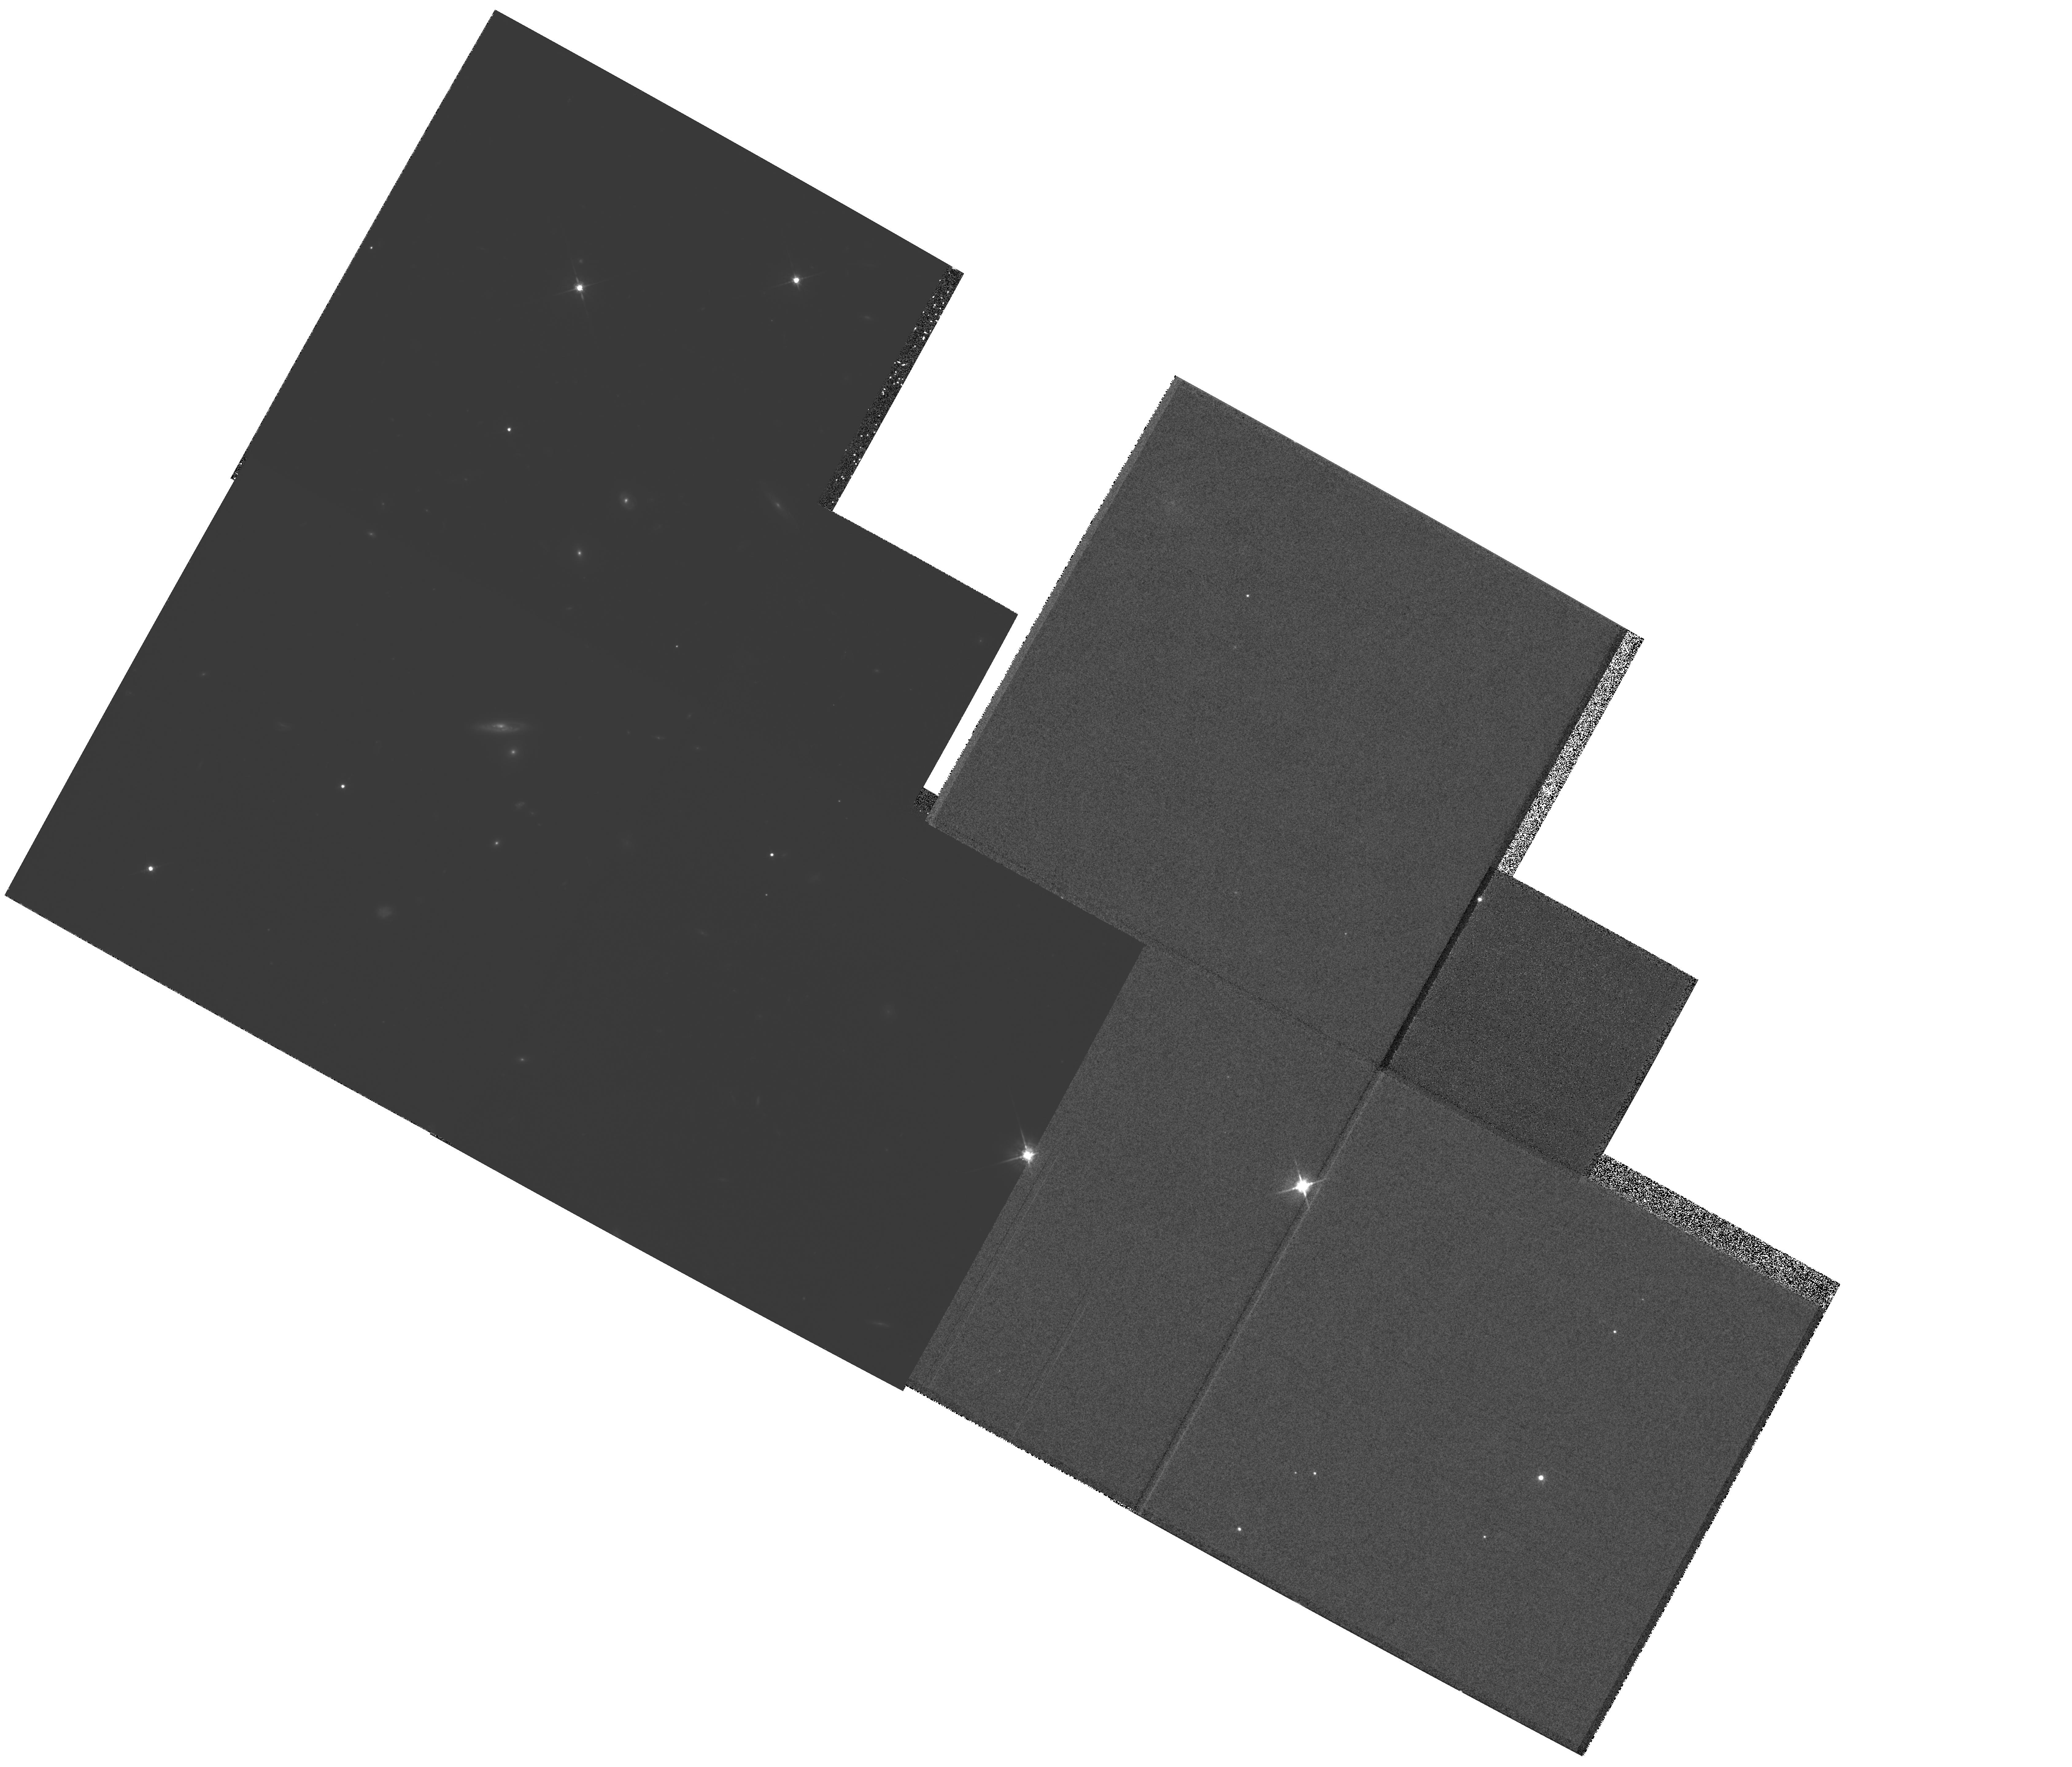
Target: MULTIPLE. Instrument: WFPC2/PC. Filter: F675W. Exposure: 4.9 h. Observation ID: hst_5401_04_wfpc2_pc_f675w_u2gx04

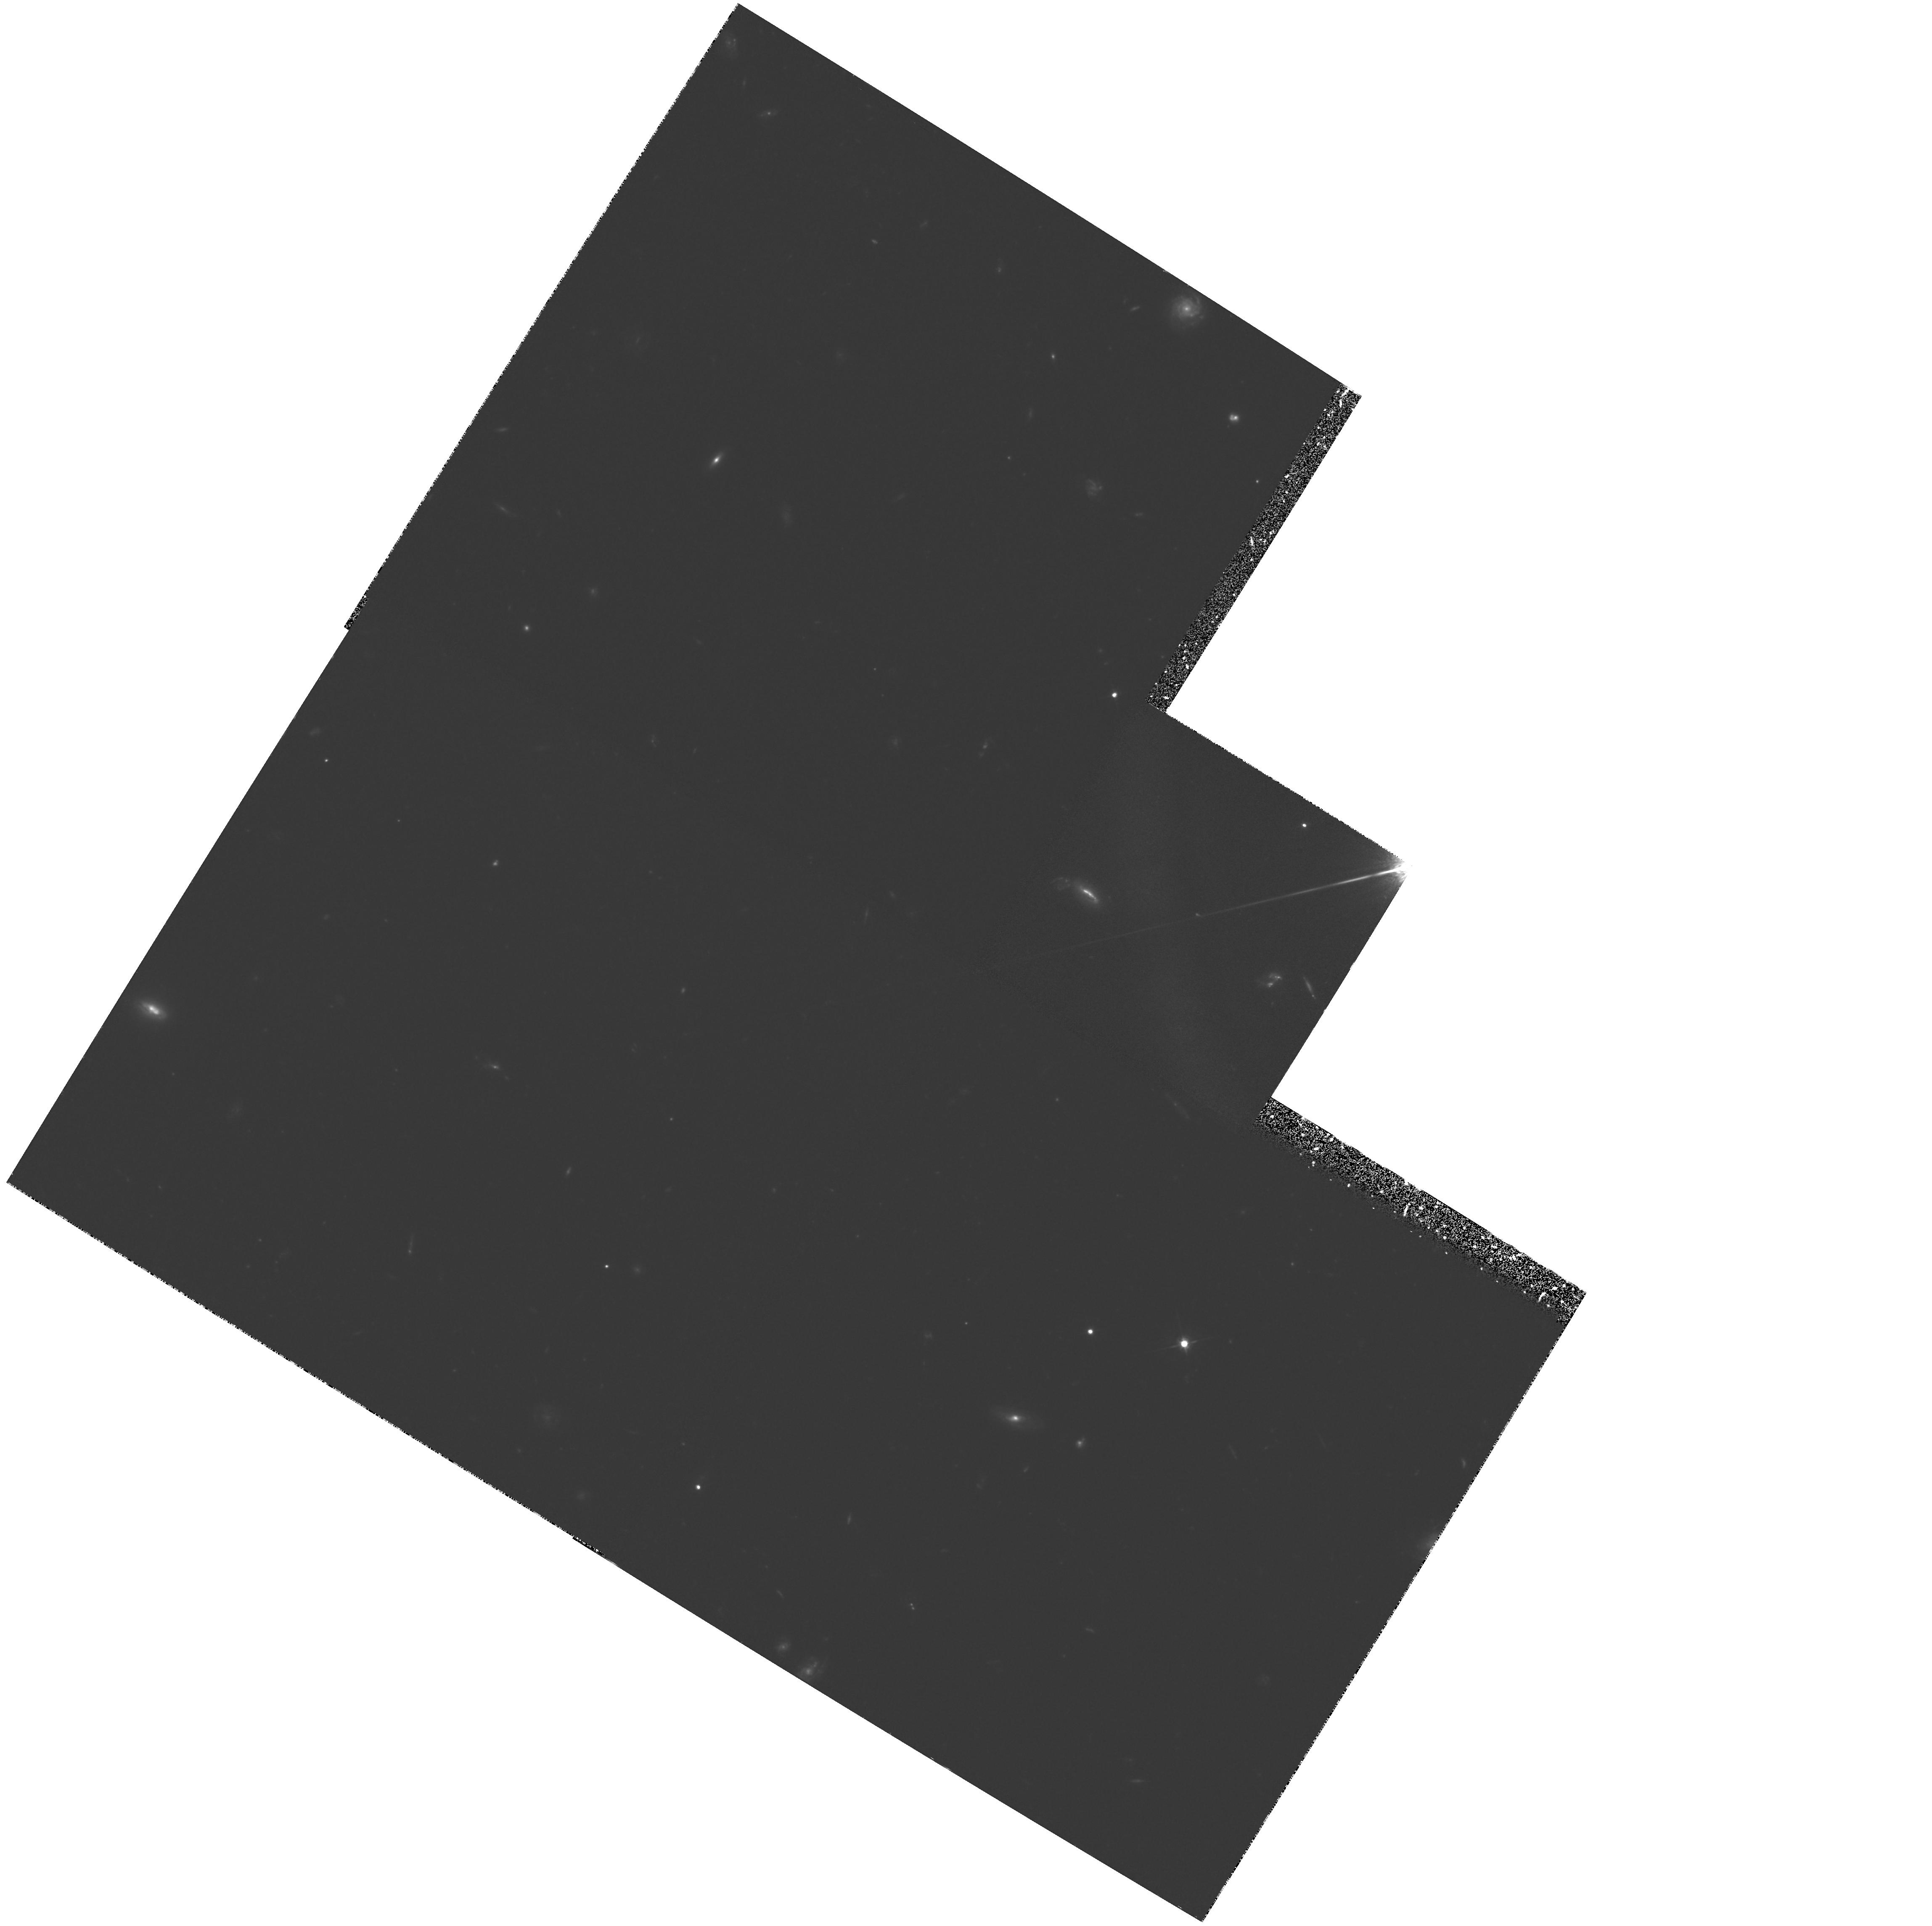
Target: 3C217. Instrument: WFPC2/PC. Filter: F622W. Exposure: 2 h. Observation ID: hst_5401_05_wfpc2_pc_f622w_u2gx05

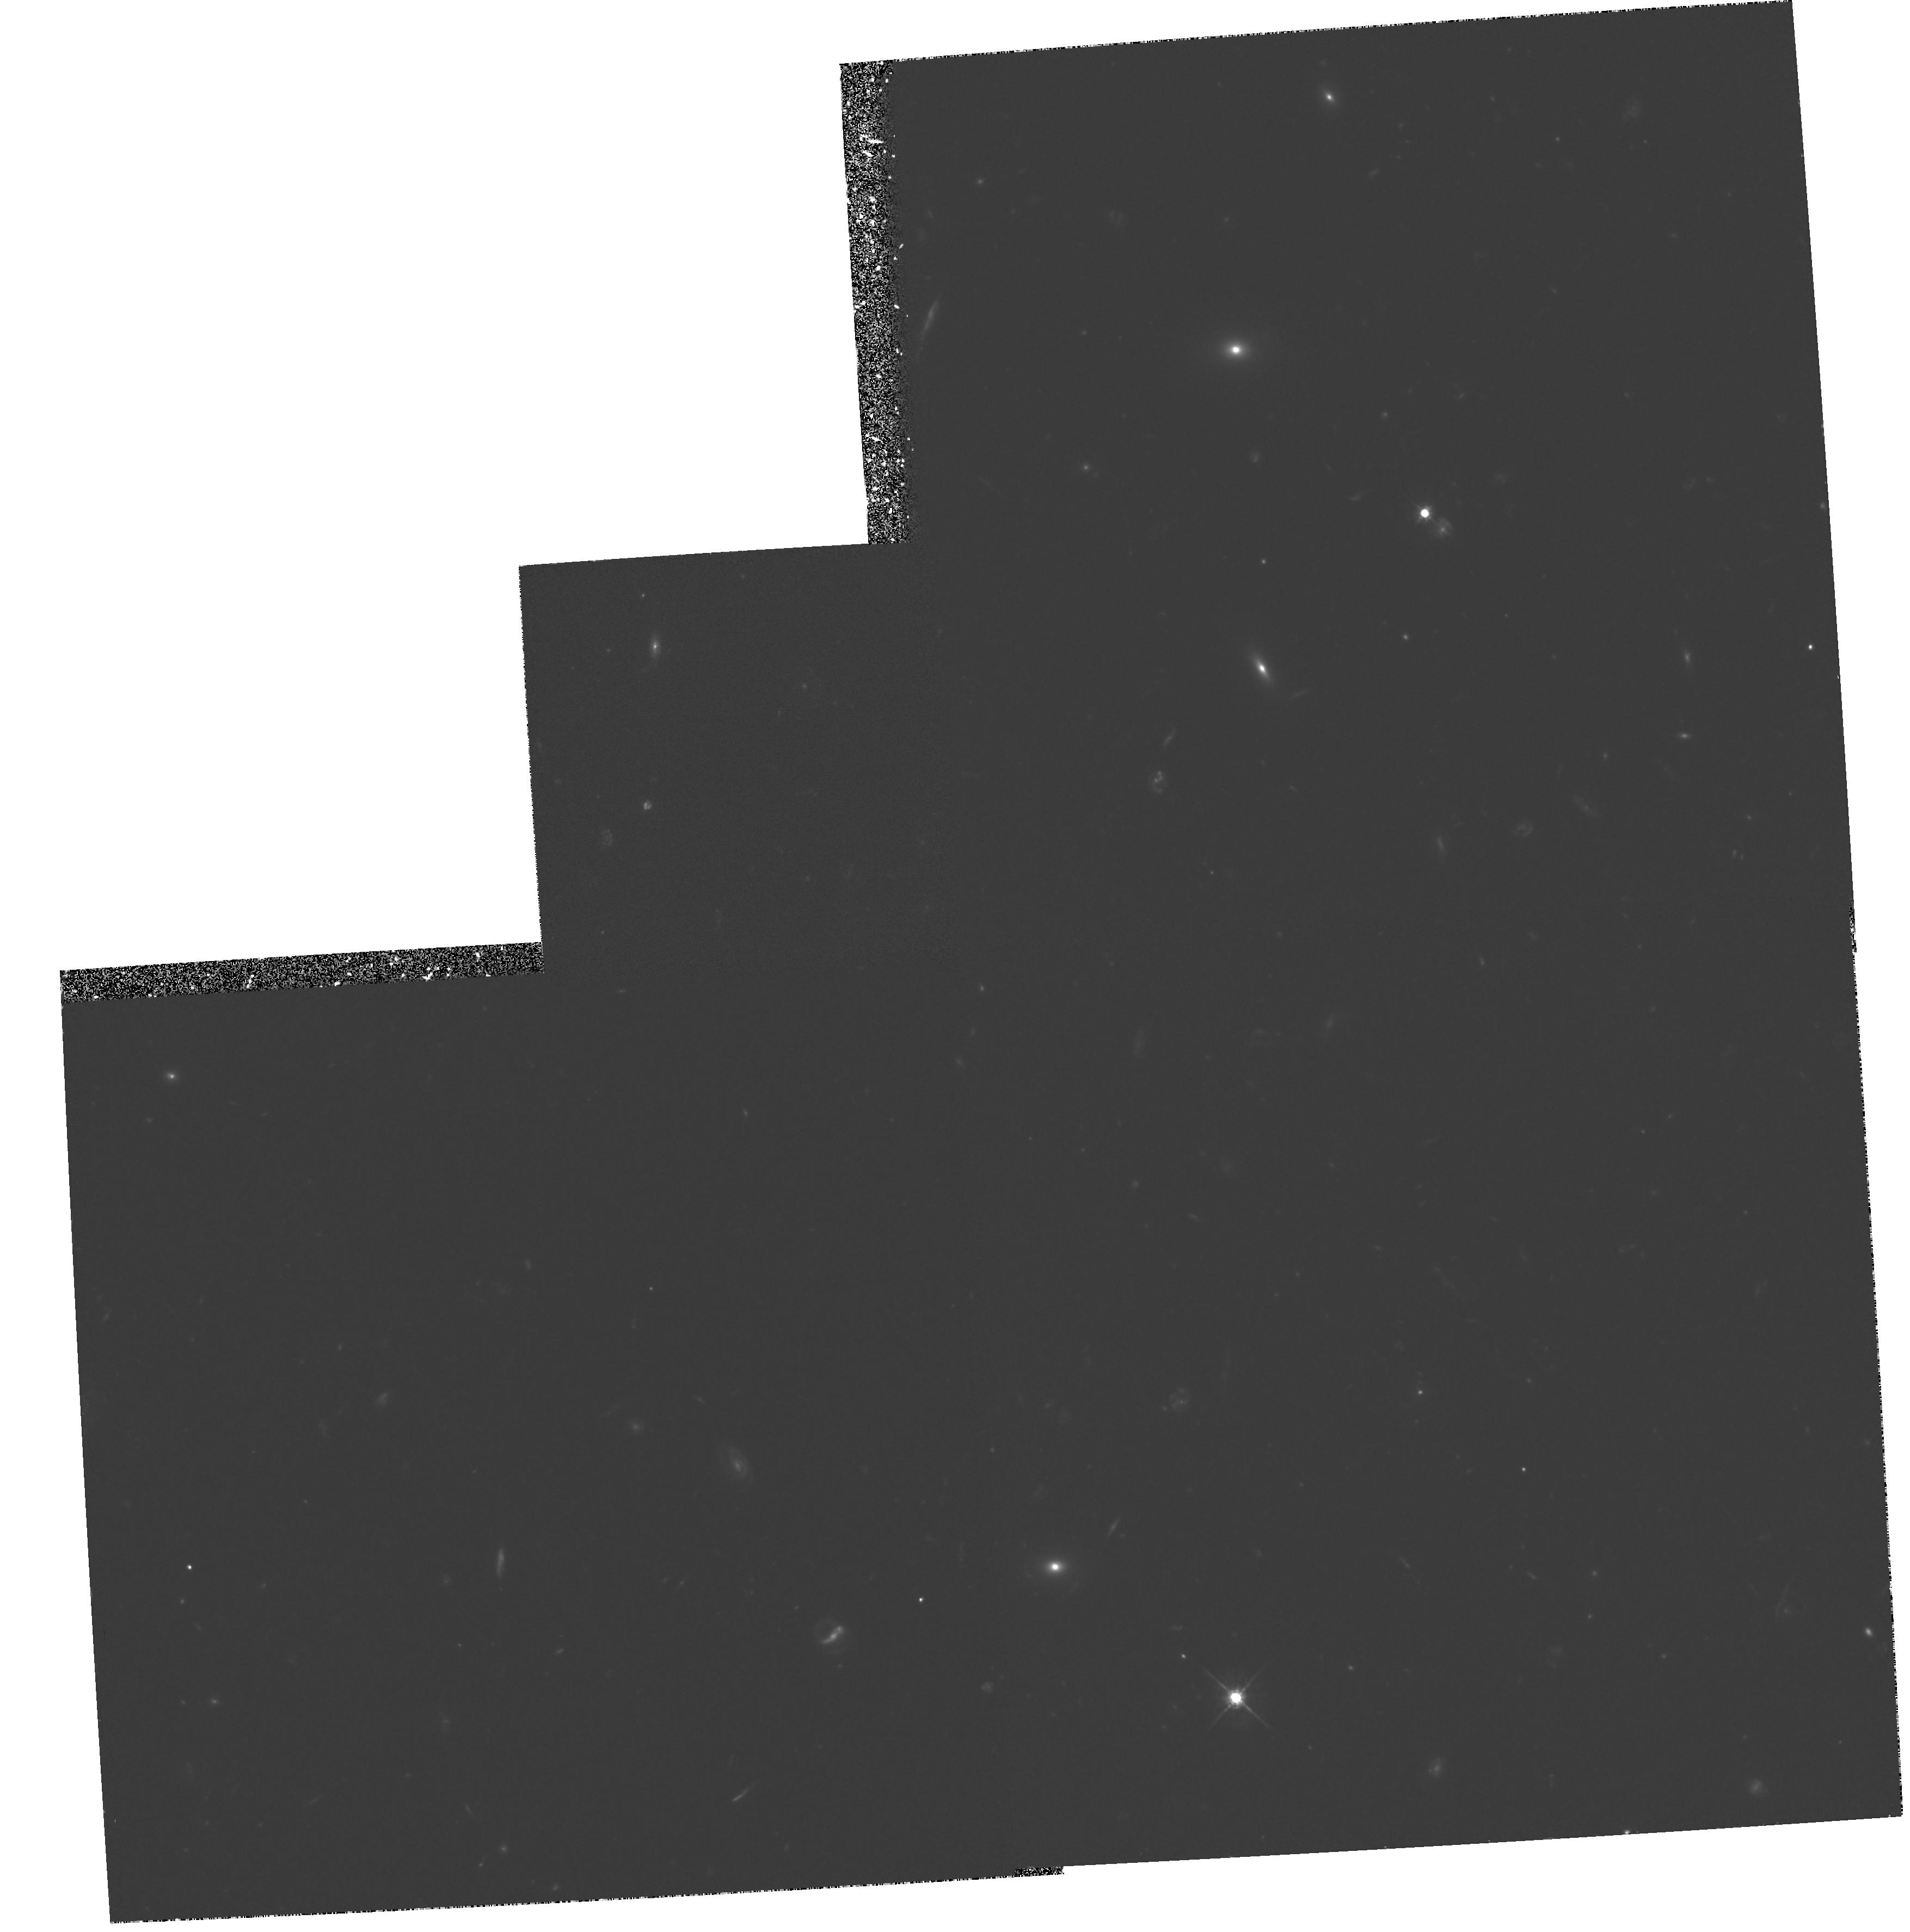
Target: 3C289. Instrument: WFPC2/PC. Filter: F622W. Exposure: 2.2 h. Observation ID: hst_5401_09_wfpc2_pc_f622w_u2gx09

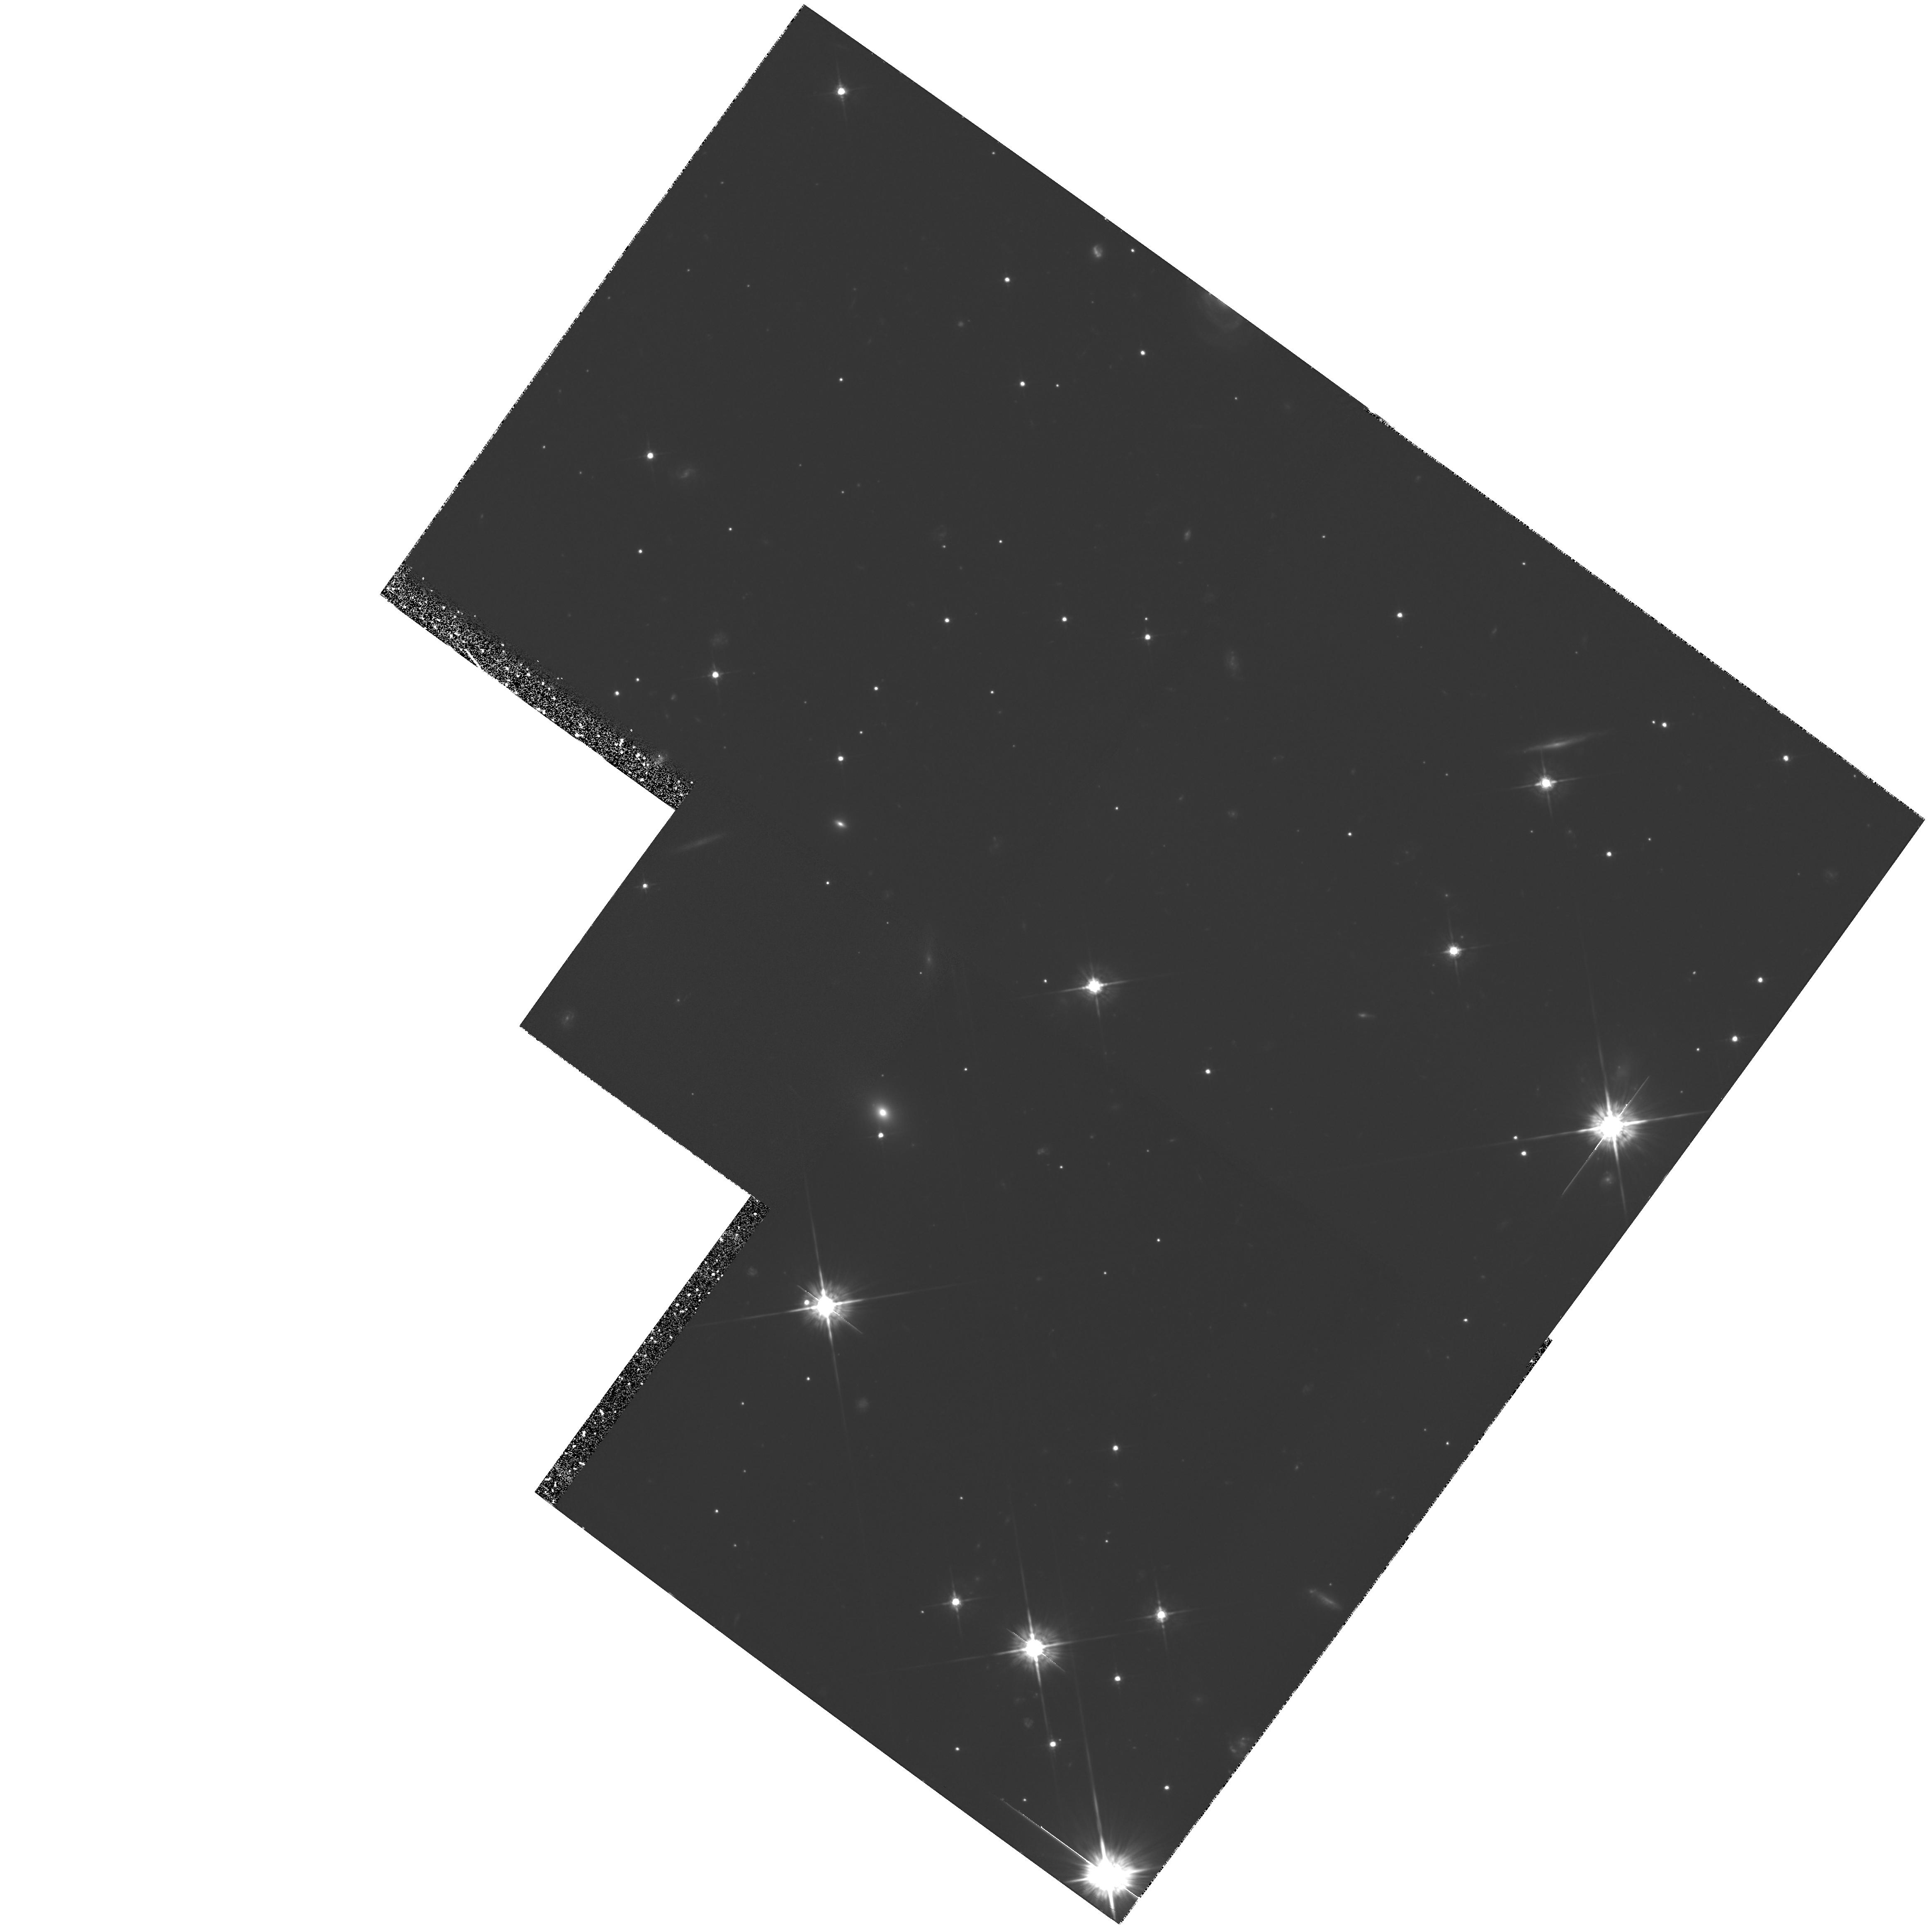
Target: 3C175.1. Instrument: WFPC2/PC. Filter: F622W. Exposure: 4.4 h. Observation ID: hst_5401_02_wfpc2_pc_f622w_u2gx02

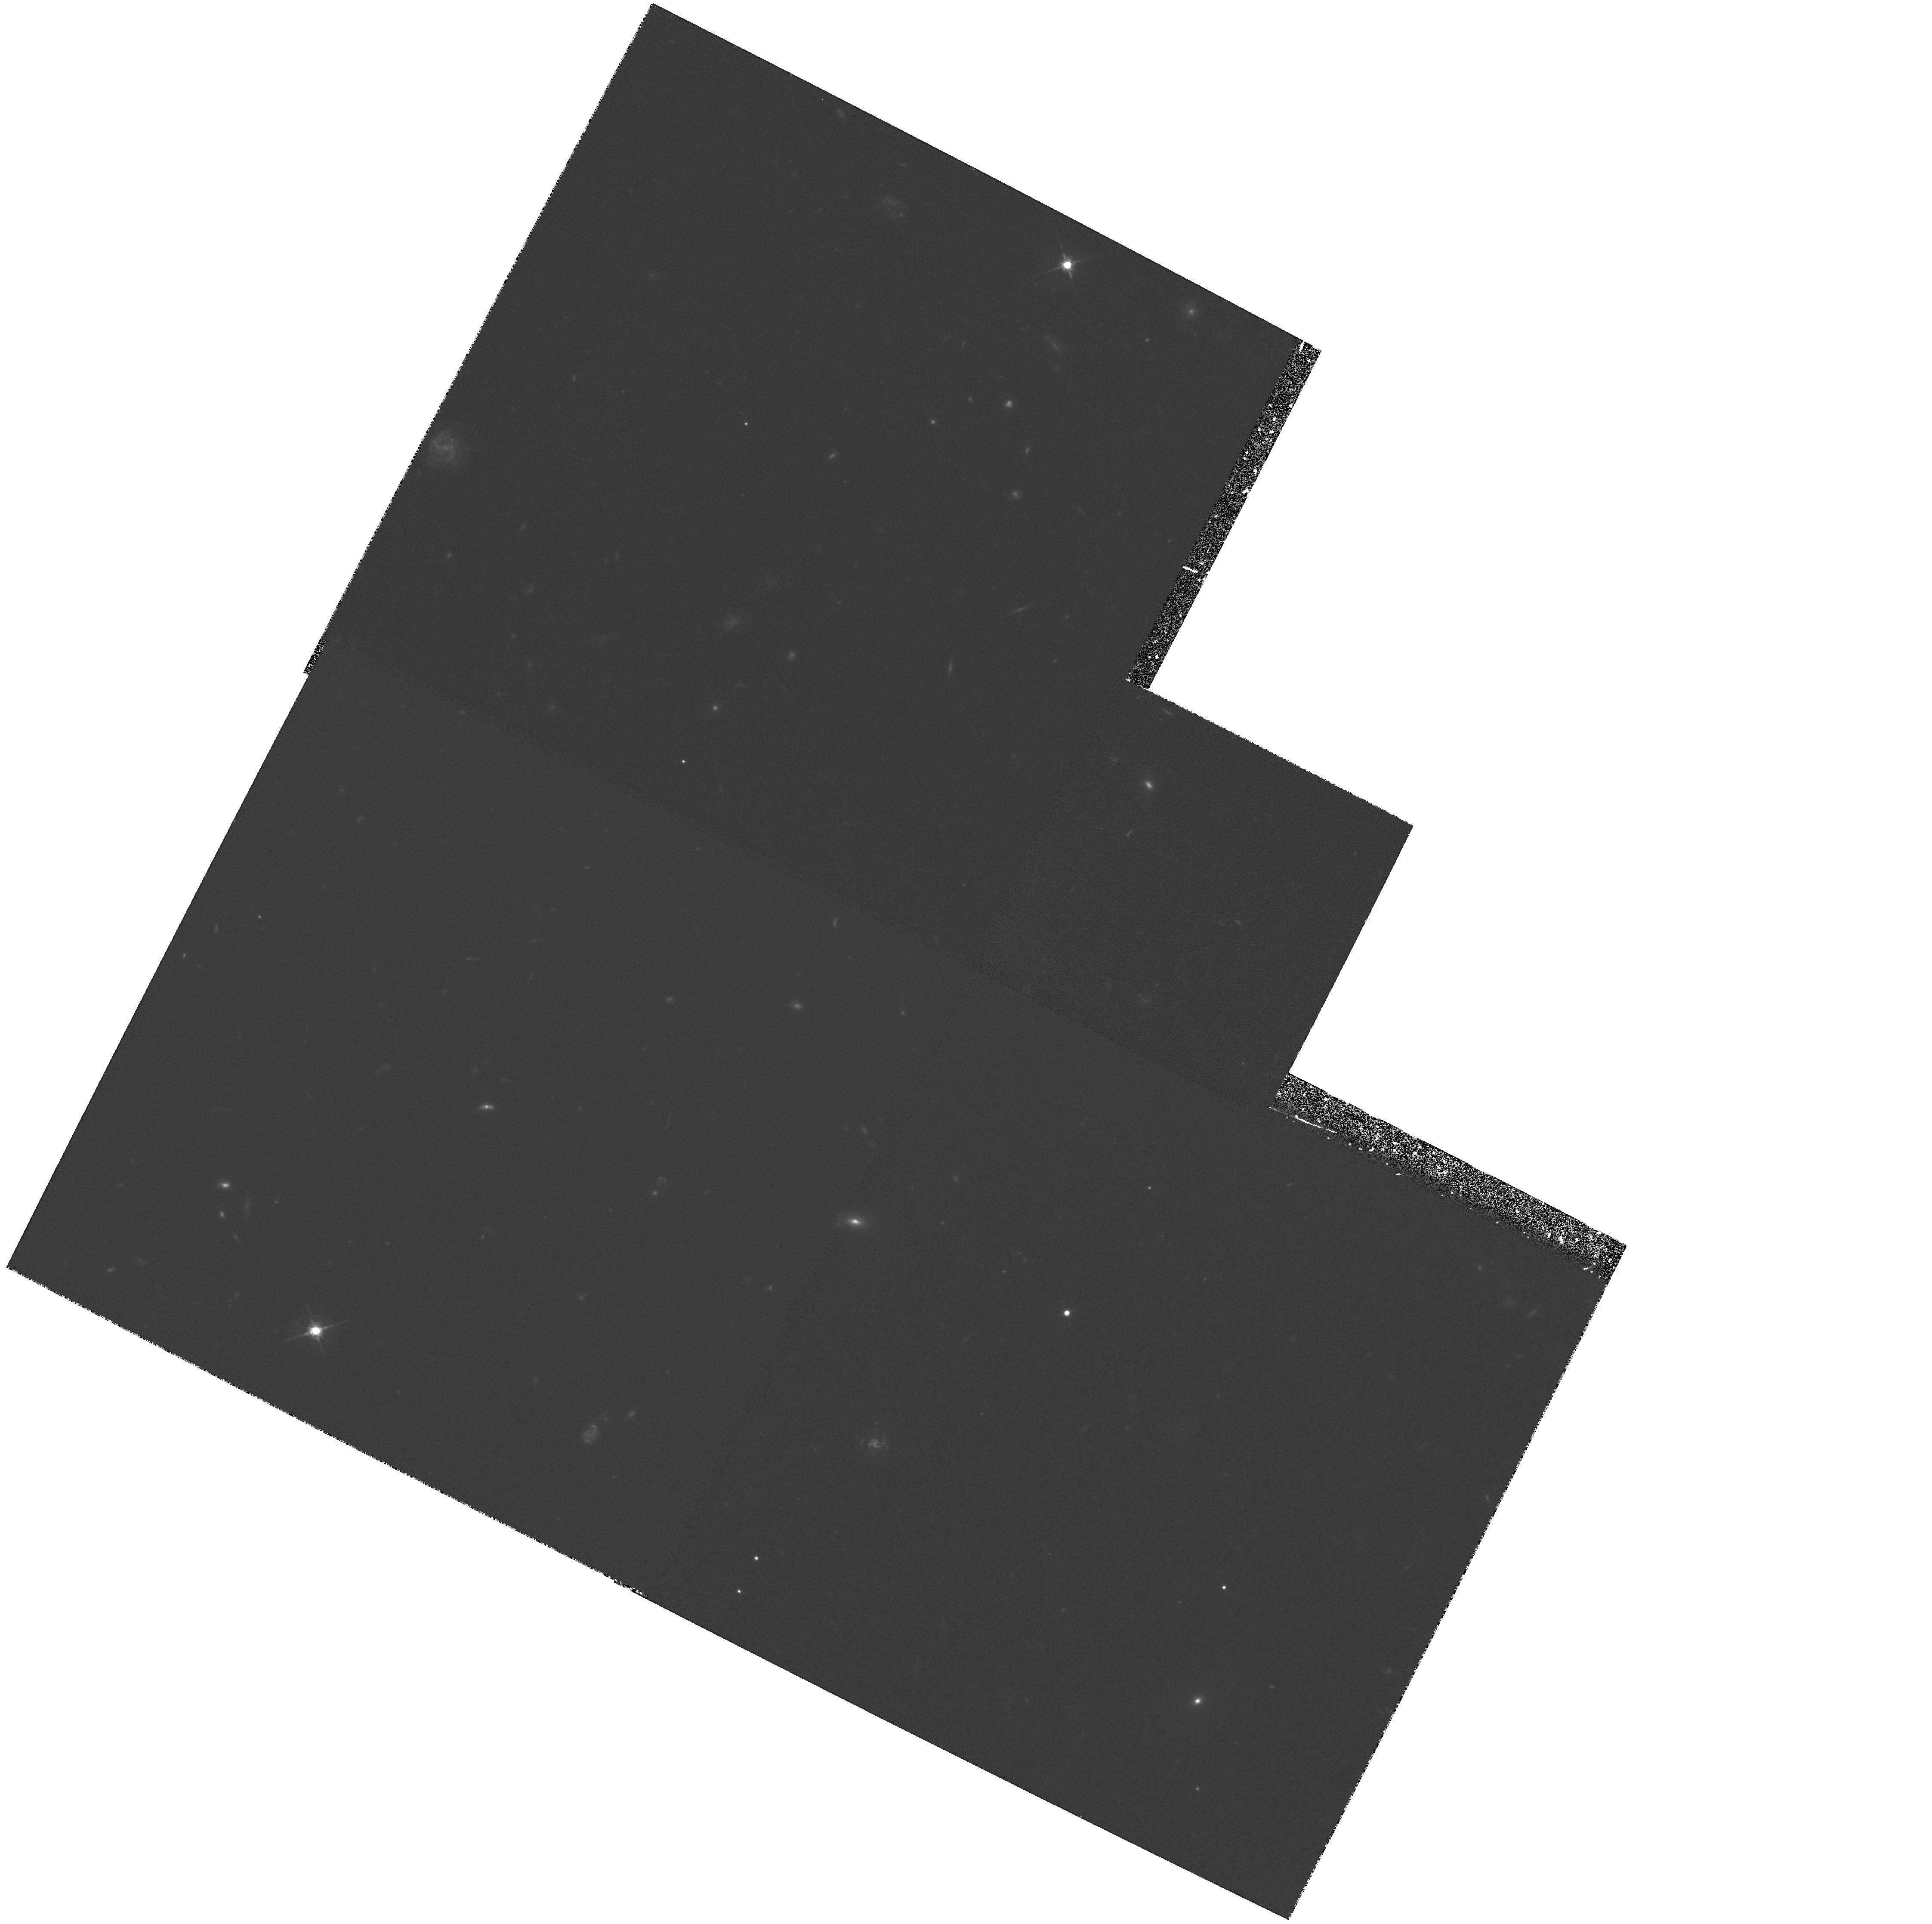
Target: 3C237. Instrument: WFPC2/PC. Filter: F622W. Exposure: 2.2 h. Observation ID: hst_5401_06_wfpc2_pc_f622w_u2gx06

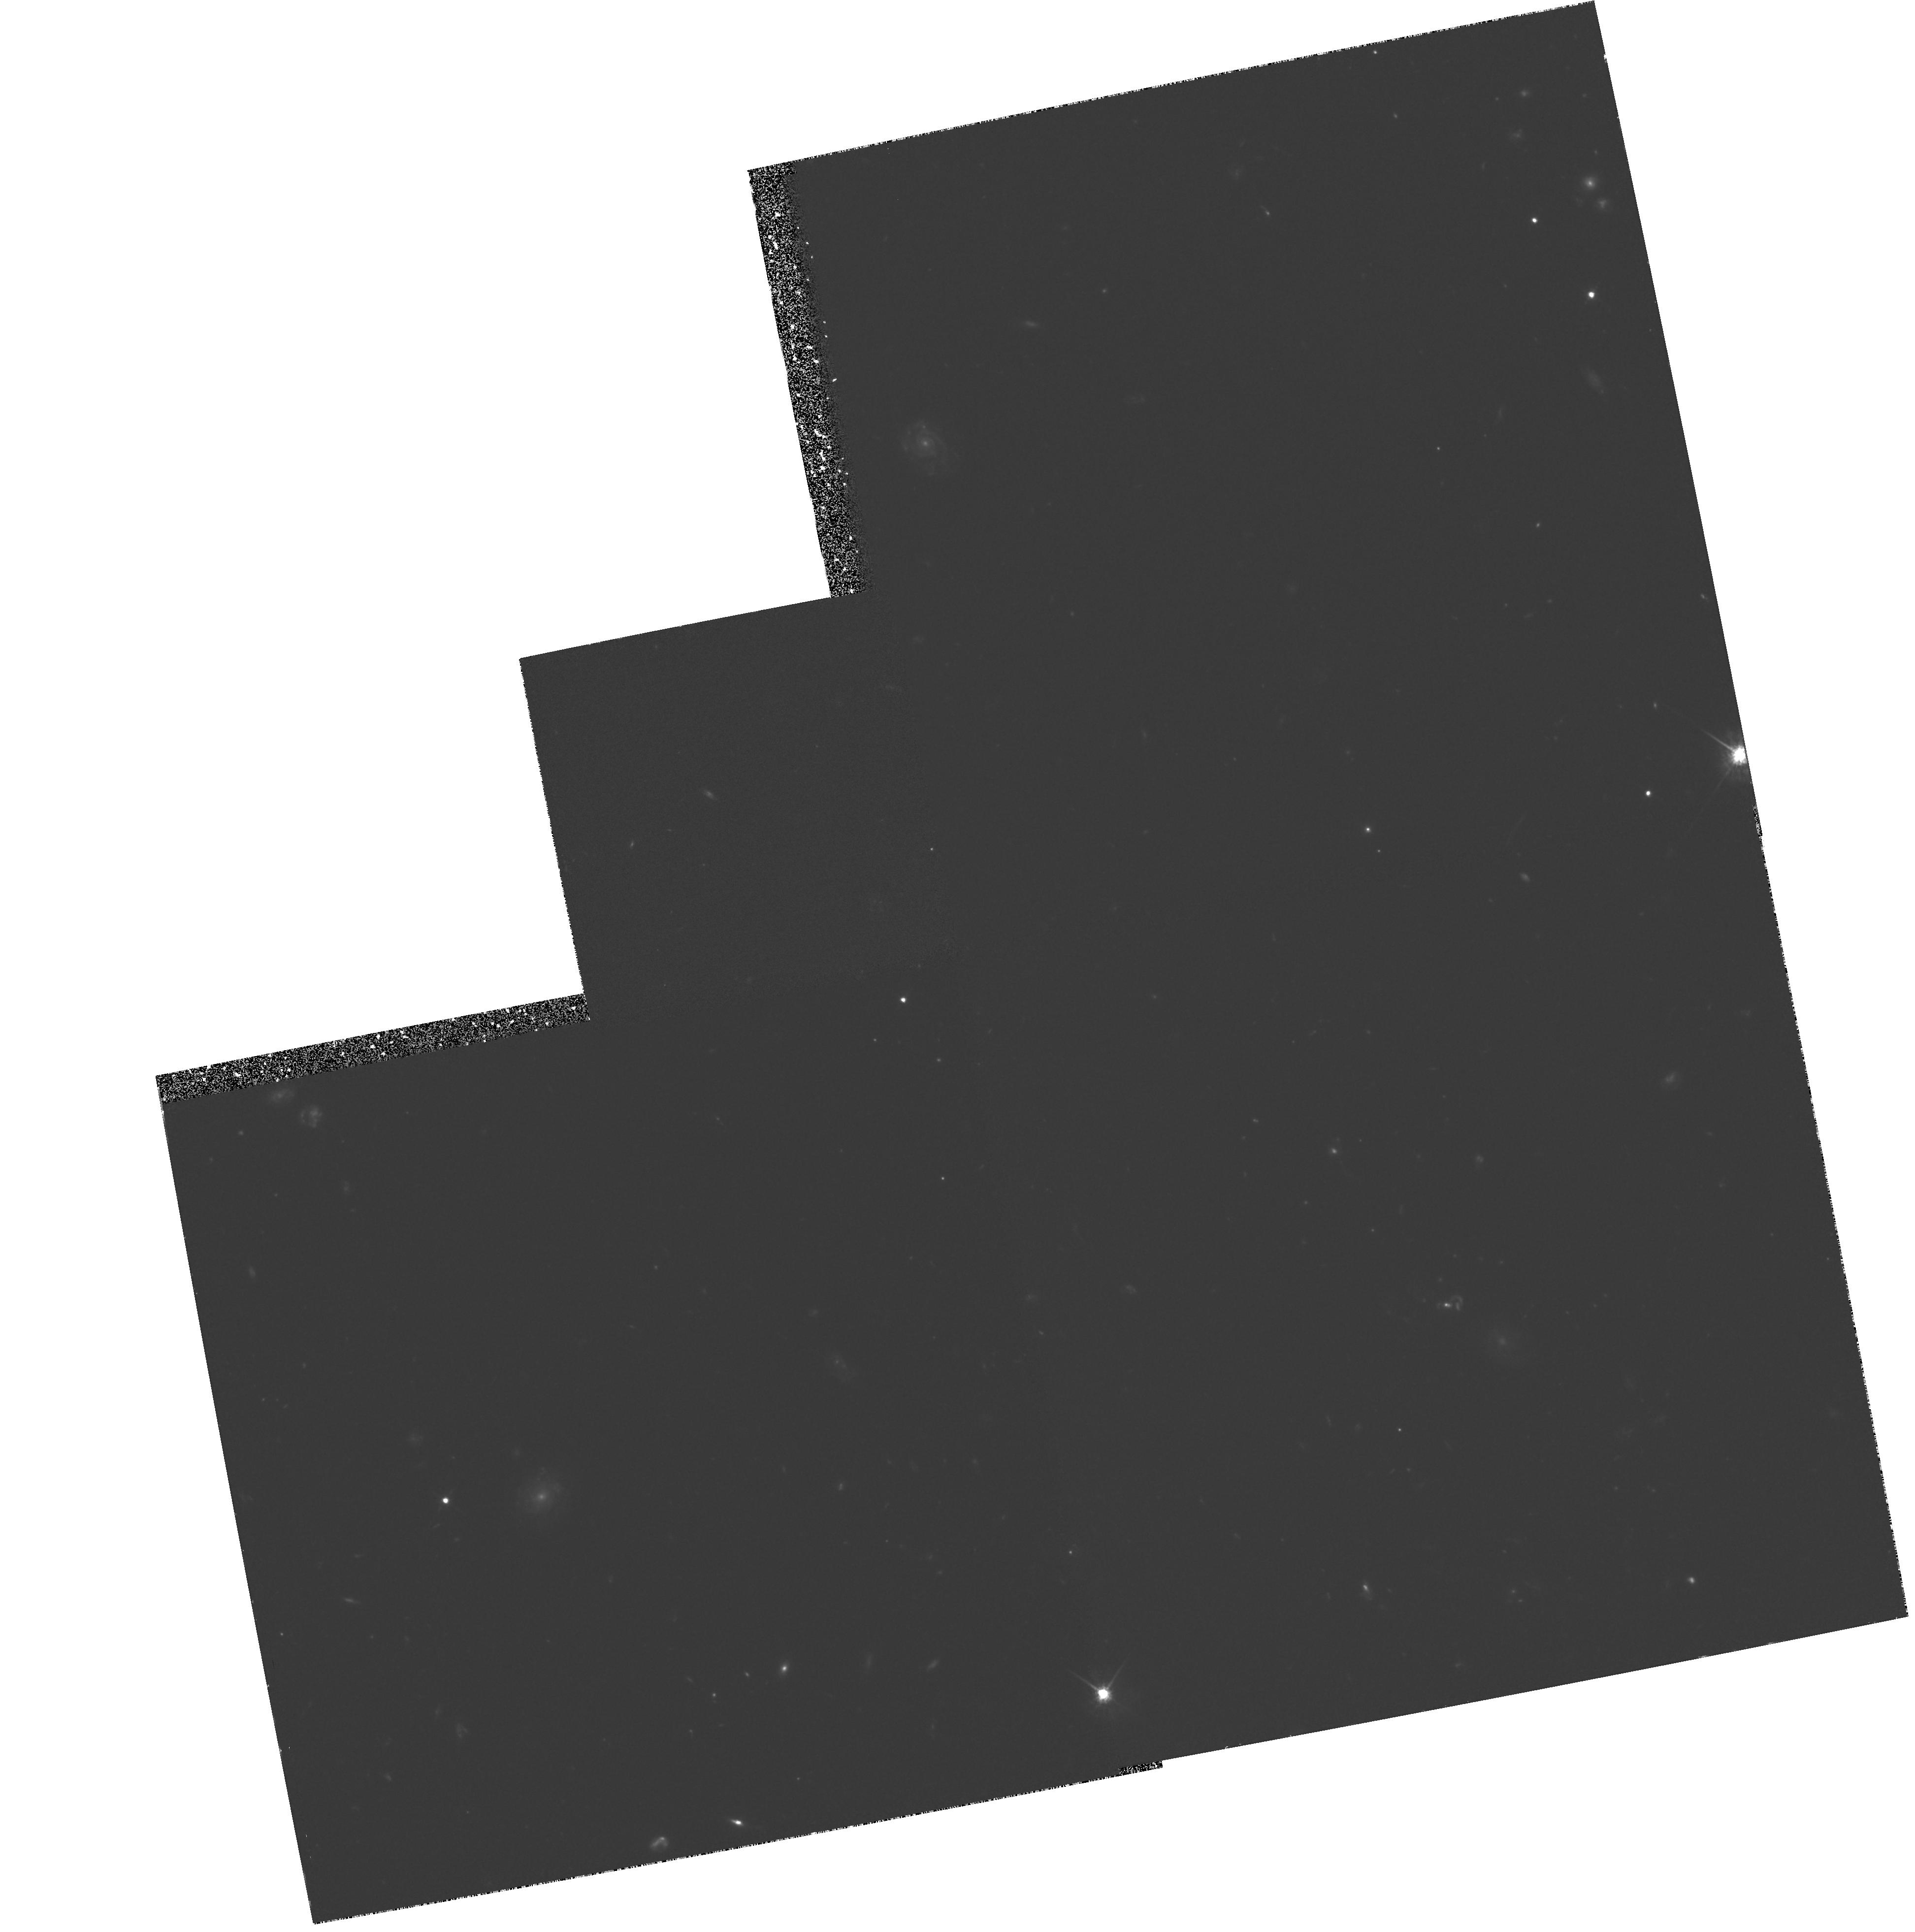
Target: 3C280. Instrument: WFPC2/PC. Filter: F622W. Exposure: 2.4 h. Observation ID: hst_5401_08_wfpc2_pc_f622w_u2gx08

LUMINOSITIES AND MORPHOLOGIES OF A COMPLETE 3CR SAMPLE OF RADIO GALAXIES AND QUASAR HOSTS (PI: Stockton, Alan N.)

We define a complete sample of z ~ 1 3CR radio galaxies and quasars selected to identical extended radio flux-density limits and propose to obtain deep WF camera imaging in order to determine and compare luminosities and morphologies. These observations will be complemented and enhanced by a ground-based optical and IR program, currently in progress, to study (1.) a larger complete z ~ 1 sample of 3CR galaxies and quasars, of which the proposed HST sample is a subset; (2.) a sample of quasars with a similar redshift distribution but lower radio power; and (3.) a sample of z ~ 0.3 quasars matched in radio power to this second z ~ 1 sample. The HST observations will give us new and important insights into both the nature of the optical-radio alignment effect seen in high-redshift radio galaxies and the viability of unified models for radio galaxies and quasars. Together with the ground-based observations, they will also allow us to explore the dependence of quasar host galaxy luminosity and morphology on epoch and radio power.